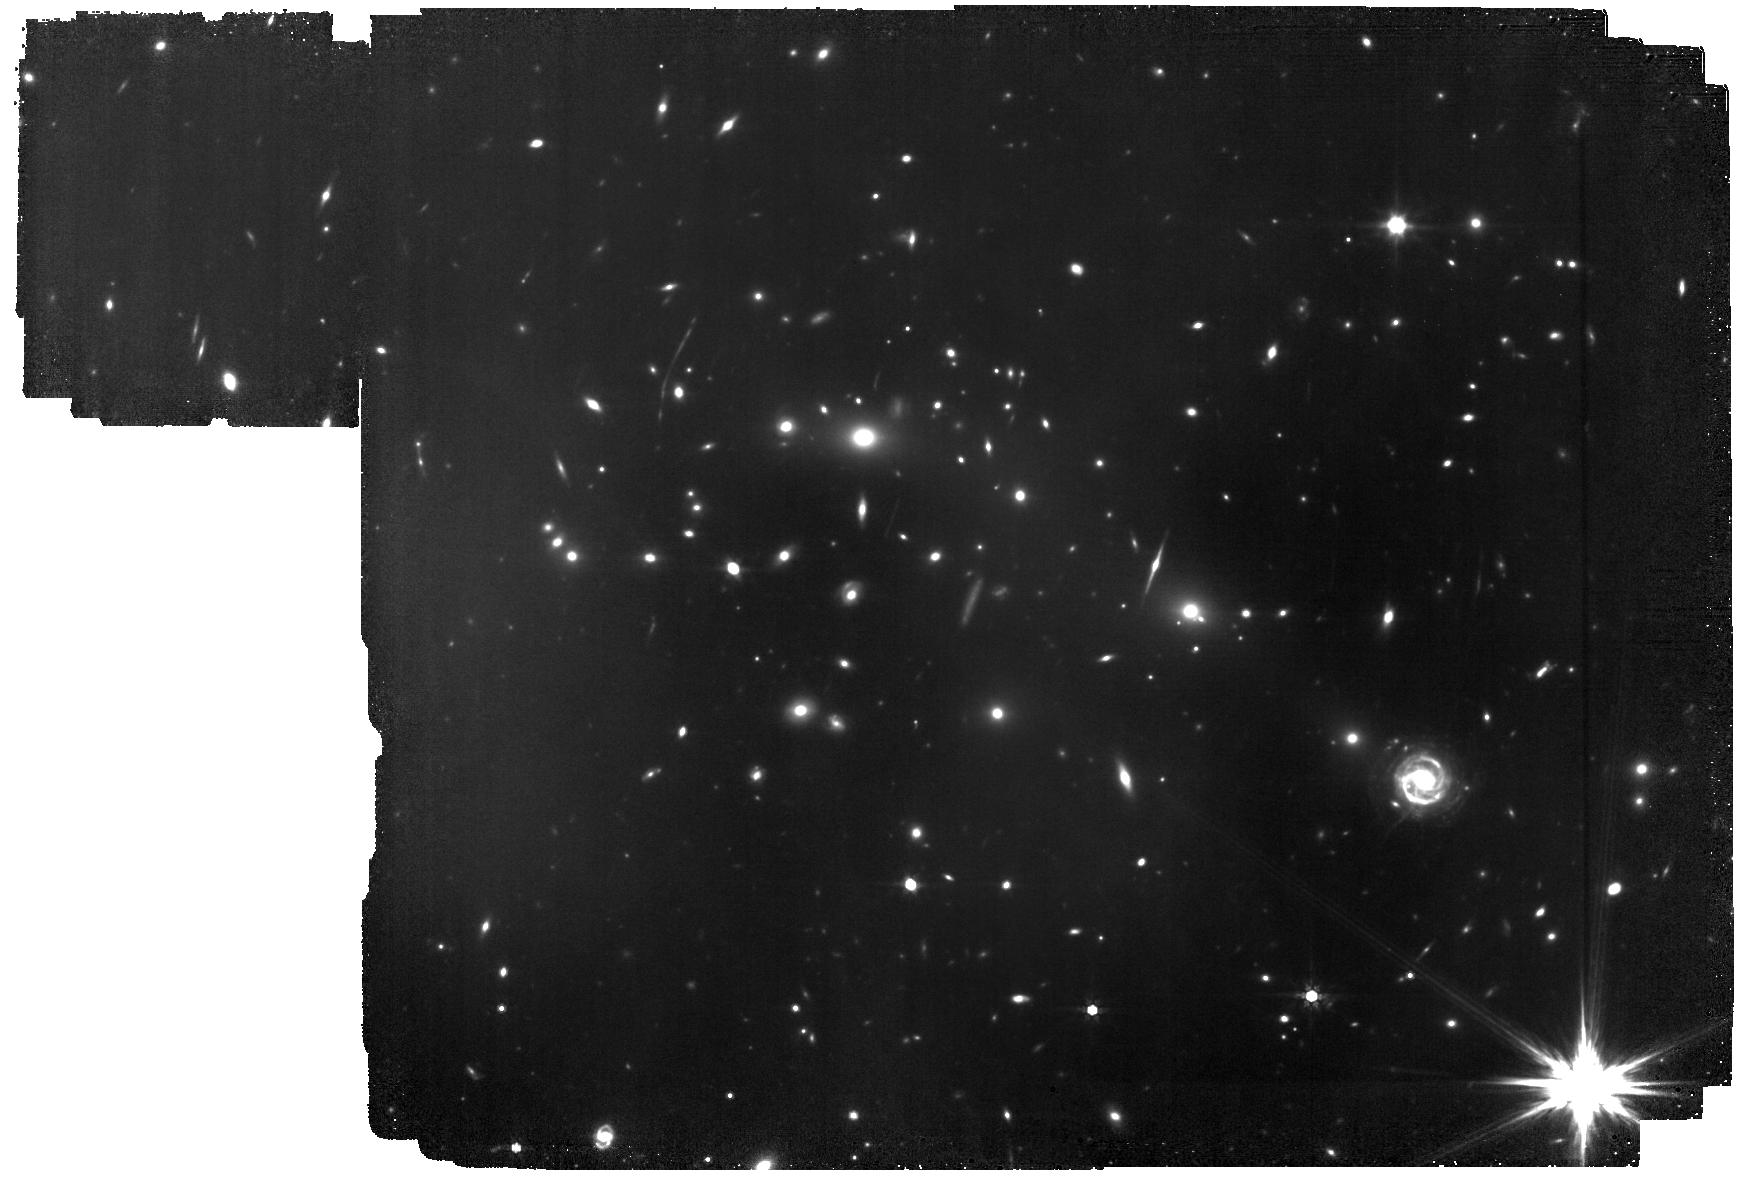
Target: M0416. Instrument: MIRI. Filter: F770W. Exposure: 8.4 h. Observation ID: jw05578-o002_t002_miri_f770w

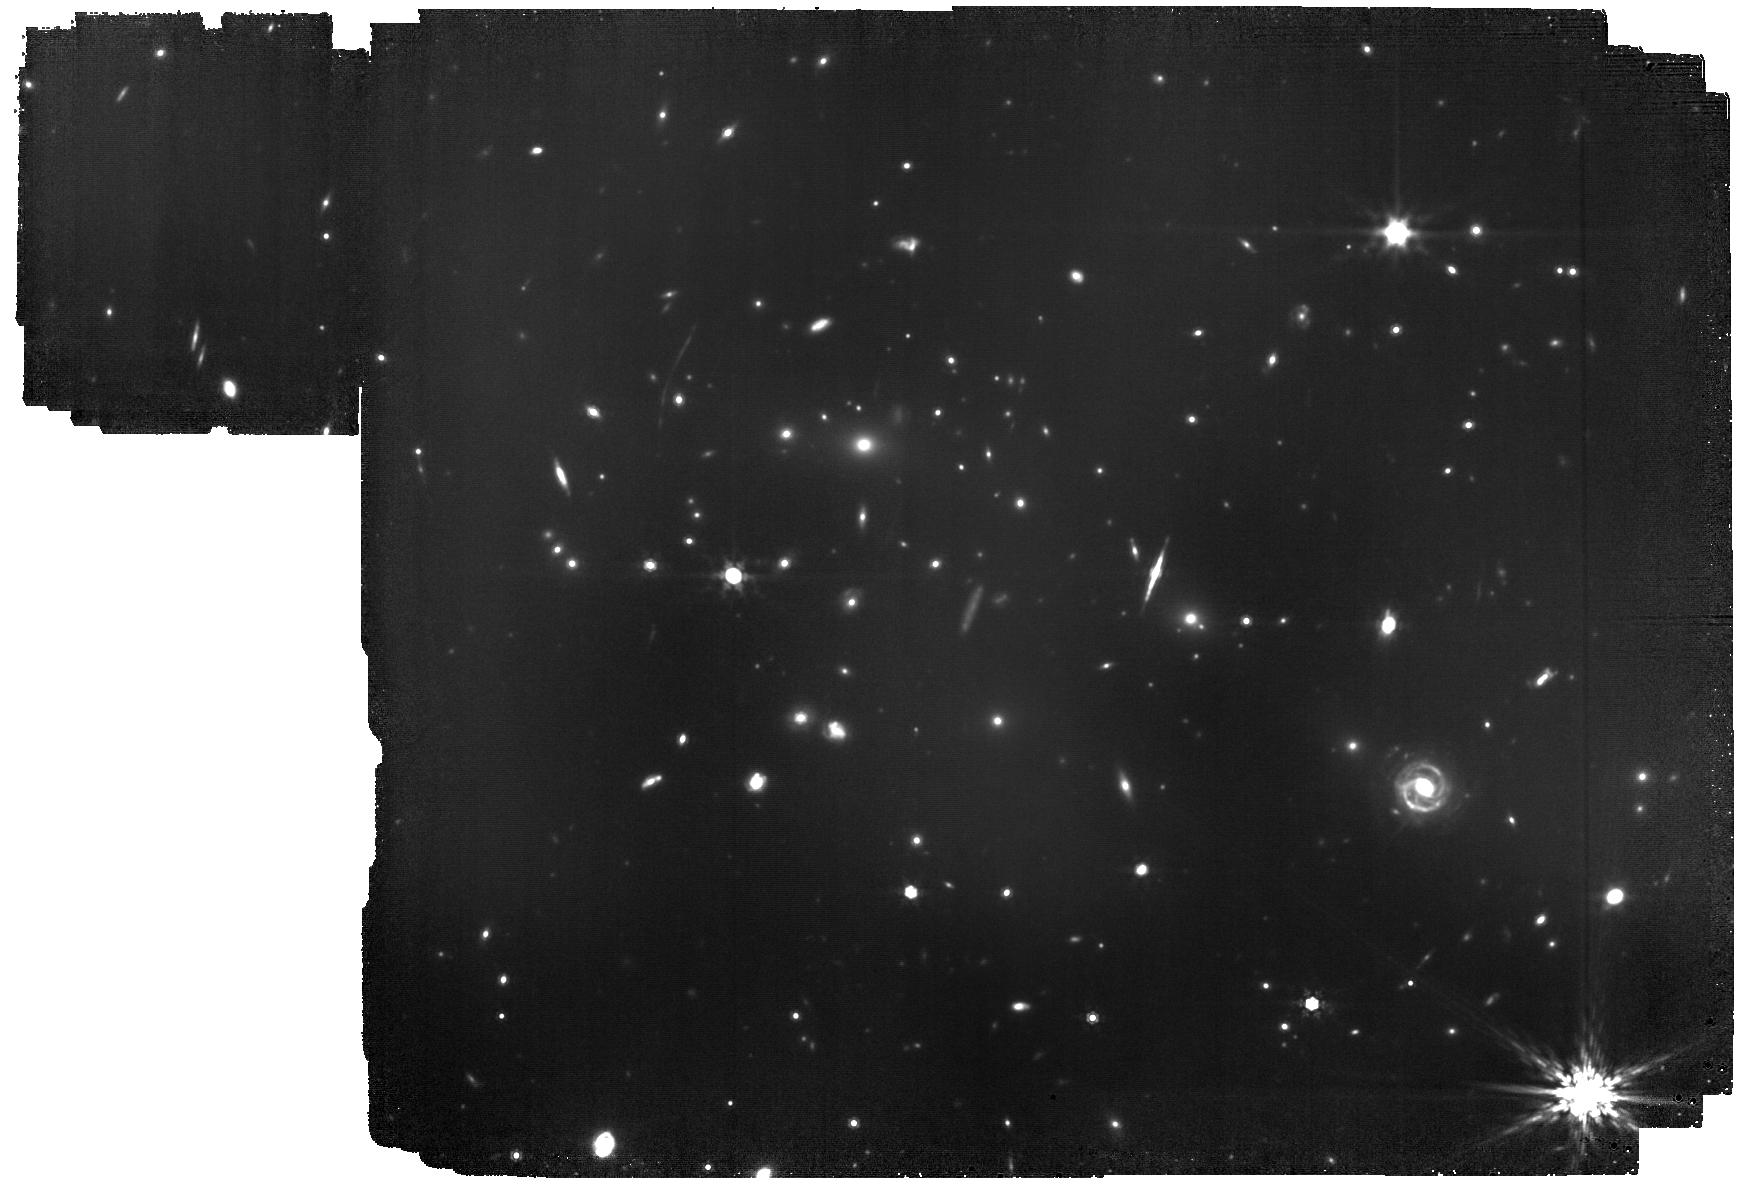
Target: M0416. Instrument: MIRI. Filter: F1000W. Exposure: 20.2 h. Observation ID: jw05578-o002_t002_miri_f1000w

The MIRI deep imaging survey of the lensing clusters Abell2744 and MACS0416 (PI: Iani, Edoardo)

JWST has marked a turning point in astronomy by offering an unprecedented view of the universe at near- and mid-IR wavelengths, enabling statistical studies of galaxies at redshifts z > 6, and the identification of candidates up to z ~ 16. Spectral energy distribution fitting techniques are crucial to confirm and explore the physical properties (e.g. z, stellar age, mass, dust extinction) of such statistical sample of galaxies. To obtain solid results, however, deep imaging surveys with long wavelength baselines and coverage of critical galaxy spectral features are needed. With its unique capabilities, JWST/MIRI allows for the detection and characterization of the rest-frame near-IR and optical emission of galaxies at z > 4, a key wavelenght regime to probe for robustly constraining galaxy physical properties, while also eliminating contamination from intermediate-z dusty star-forming galaxies and AGNs. We are requesting a 75-hour MIRI imaging at 7.7 and 10 um to survey two of the most well-known Hubble Frontier Fields galaxy clusters: Abell 2744 and MACS J0416.1-2403. The proposed observations will cover a total area of about 8.8 arcmin^2, double the wavelength coverage so far available in these fields and achieve unprecedented depths than any previous extragalactic survey at similar wavelengths and recent MIRI lensing cluster studies in the same filters. Thanks to lensing magnification, this data will also probe fainter galaxies than the deepest MIRI blank field observations. These observations will have a crucial legacy value since they will also allow the access to the rest-frame near-/mid-IR emission of low-z galaxies in both the cluster and the fore-/back.